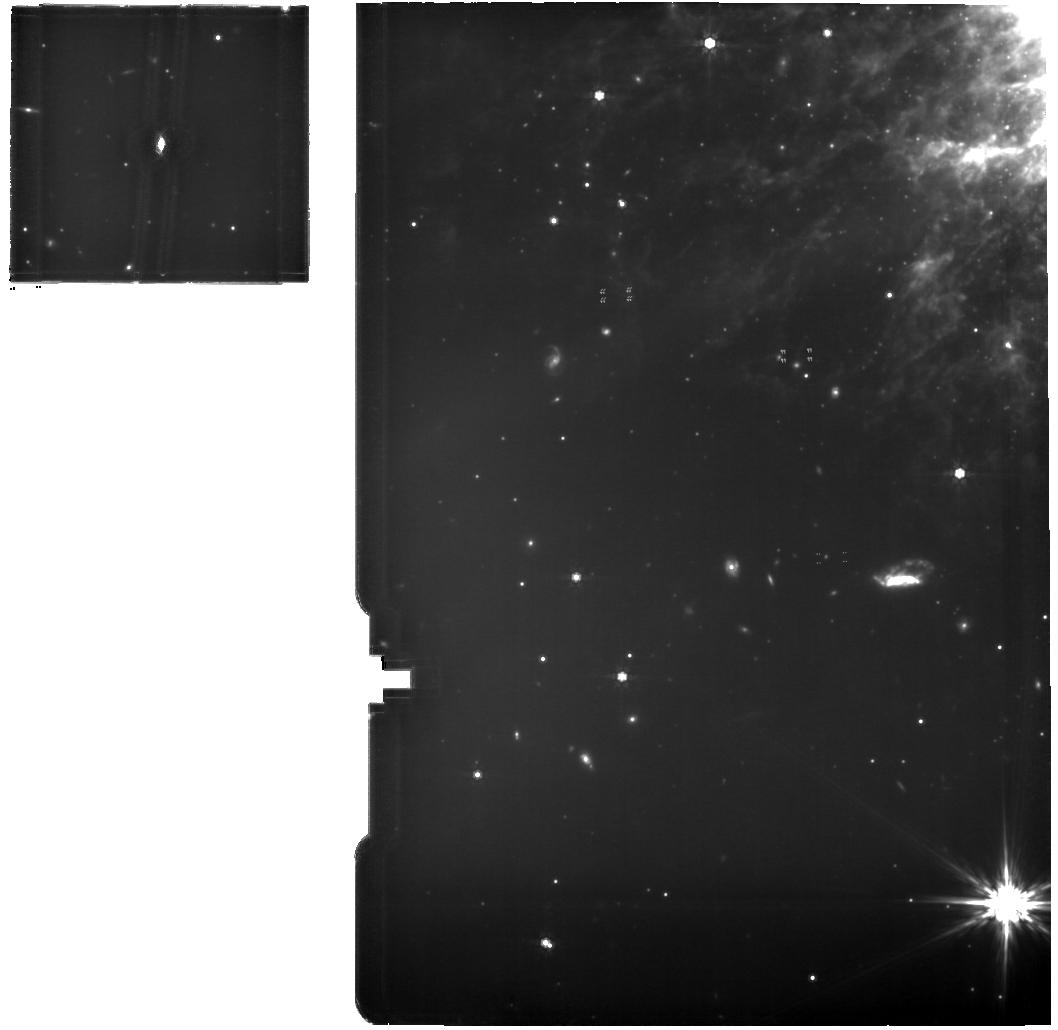
Target: HENIZE2-10. Instrument: MIRI. Filter: F770W. Exposure: 2.1 h. Observation ID: jw06572-o001_t002_miri_f770w

Constraining the Birth Conditions of Super Star Clusters in Henize 2-10 (PI: Costa, Allison)

Henize2-10 is a nearby compact dwarf galaxy with extreme star formation and numerous super star clusters. Super Star Clusters (SSCs) are thought to be present day analogs of globular clusters. The SSCs are massive compact clusters of stars, but the physical conditions of a star-forming region that promote such clusters are fundamentally not understood. We have gathered continuum data from 5--350GHz to characterize embedded natal SSCs in He2-10 and their ultra dense (UD) HII regions. Critically missing, however, are high resolution nebular diagnostics of the physical and geometric properties of these natal environments. We propose VLA observations of 16 Hydrogen radio recombination lines at 9 and 22GHz to determine the electron density, electron temperature, and size of these UD HII regions that host natal SSCs. We propose joint JWST proposals to measure the line emission ratios [NeIII]/[NeII], [ArIII]/[ArII], and [SIV]/[SIII], which we will be able to model the ionization parameter and the radiation hardness. The ionization parameter is the ratio of ionizing photon density to electron density and is directly related to the ratio of radiation pressure to gas pressure. With these, we can probe internal morphology of the embedded HII regions and provide insight into the SSC assembly process. This is a joint NRAO JWST request for proposal VLA/24B-281.